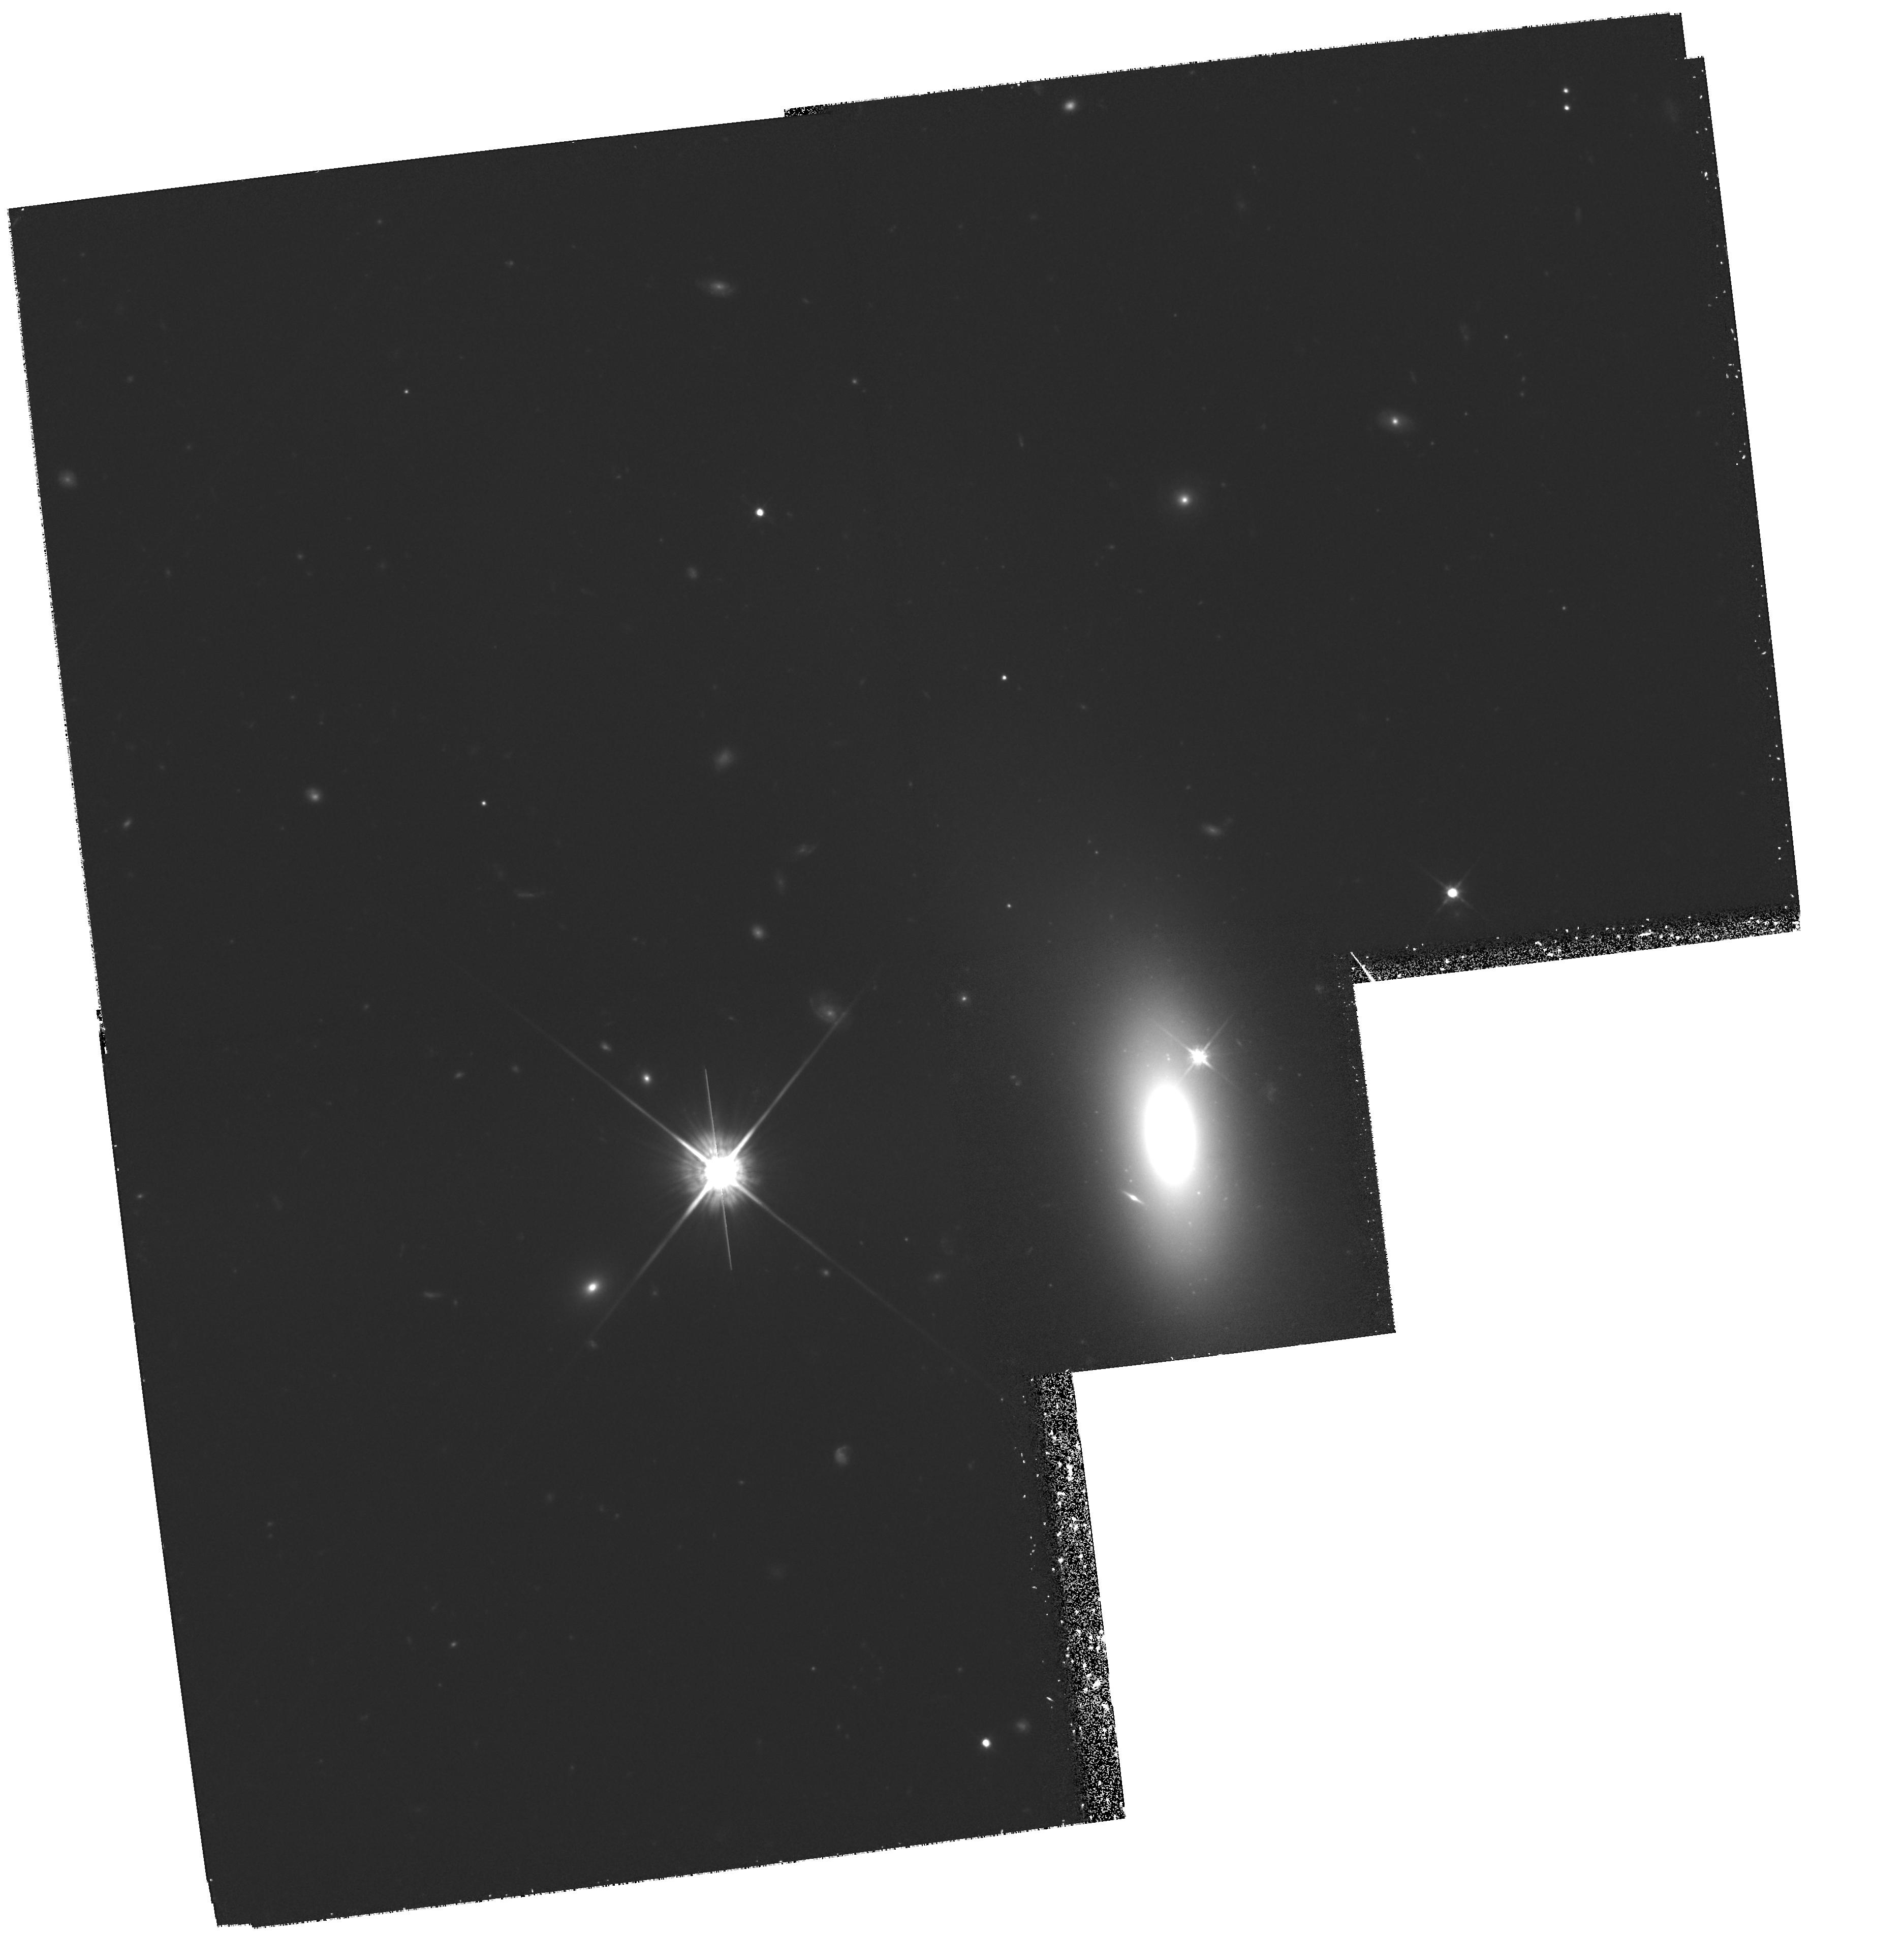
Target: ESO352-G57. Instrument: WFPC2/PC. Filter: F814W. Exposure: 3.3 h. Observation ID: hst_8212_07_wfpc2_pc_f814w_u5b507

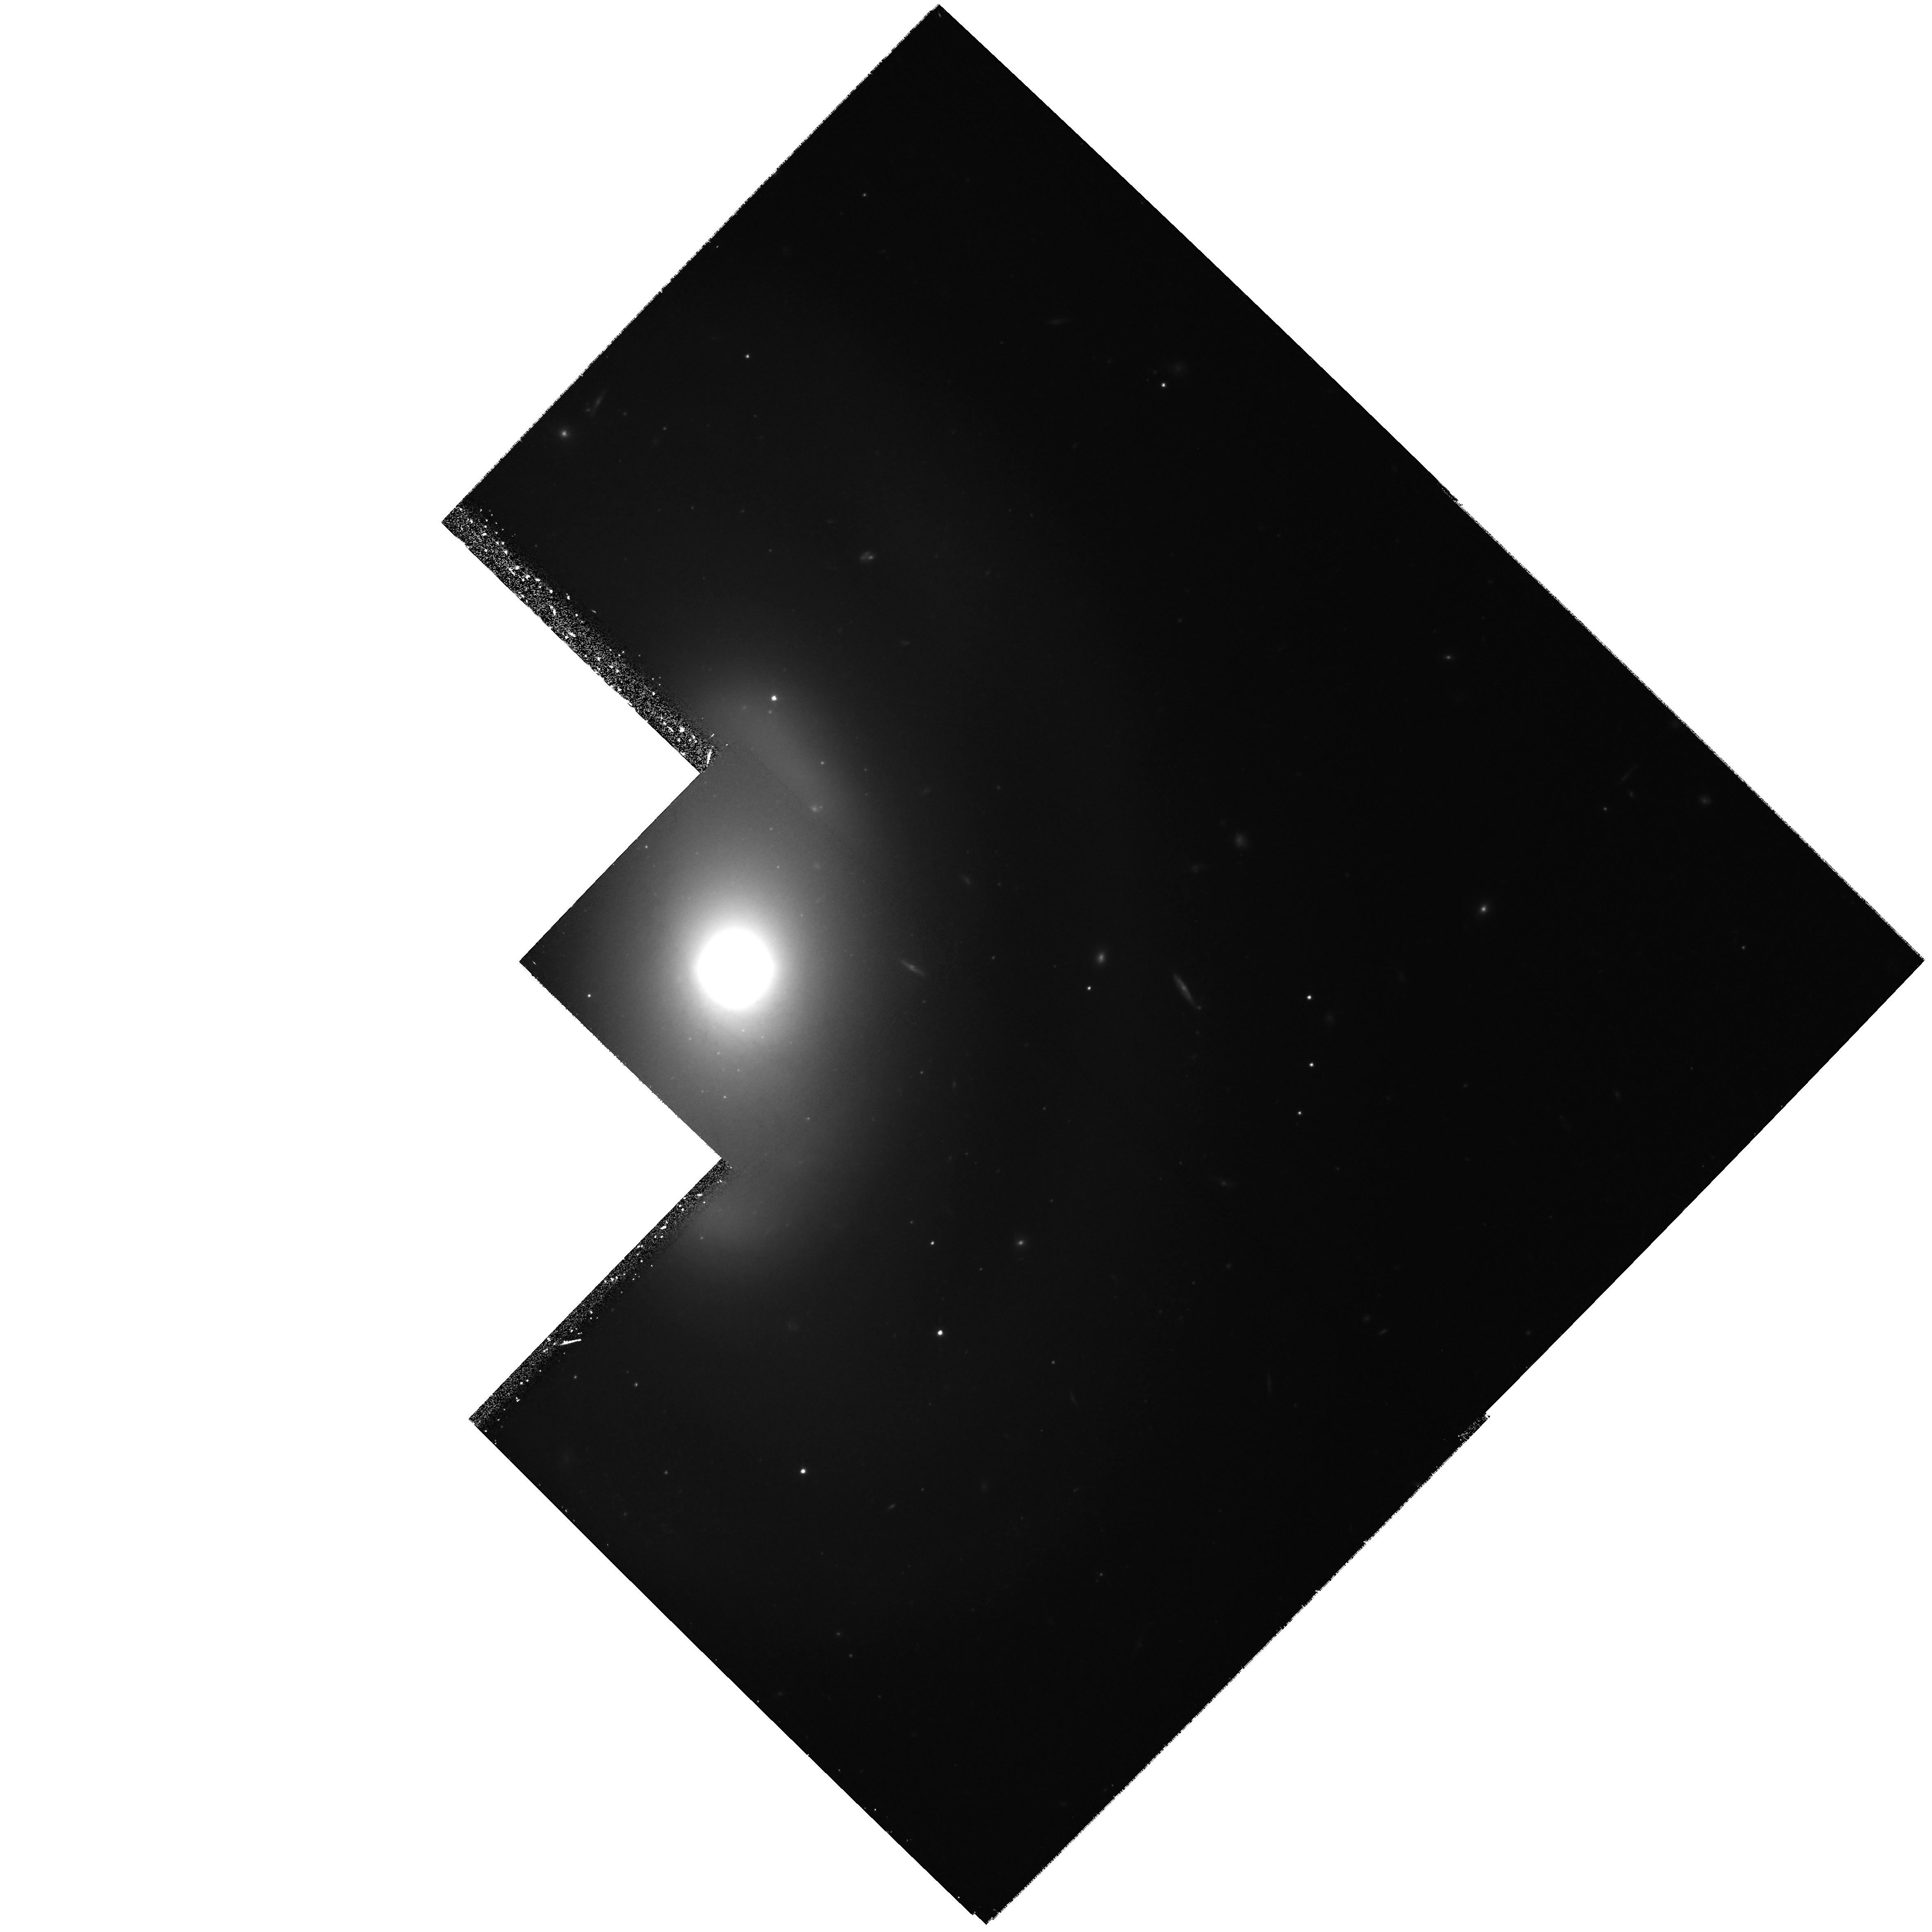
Target: NGC2962. Instrument: WFPC2/PC. Filter: F814W. Exposure: 1.6 h. Observation ID: hst_8212_03_wfpc2_pc_f814w_u5b503

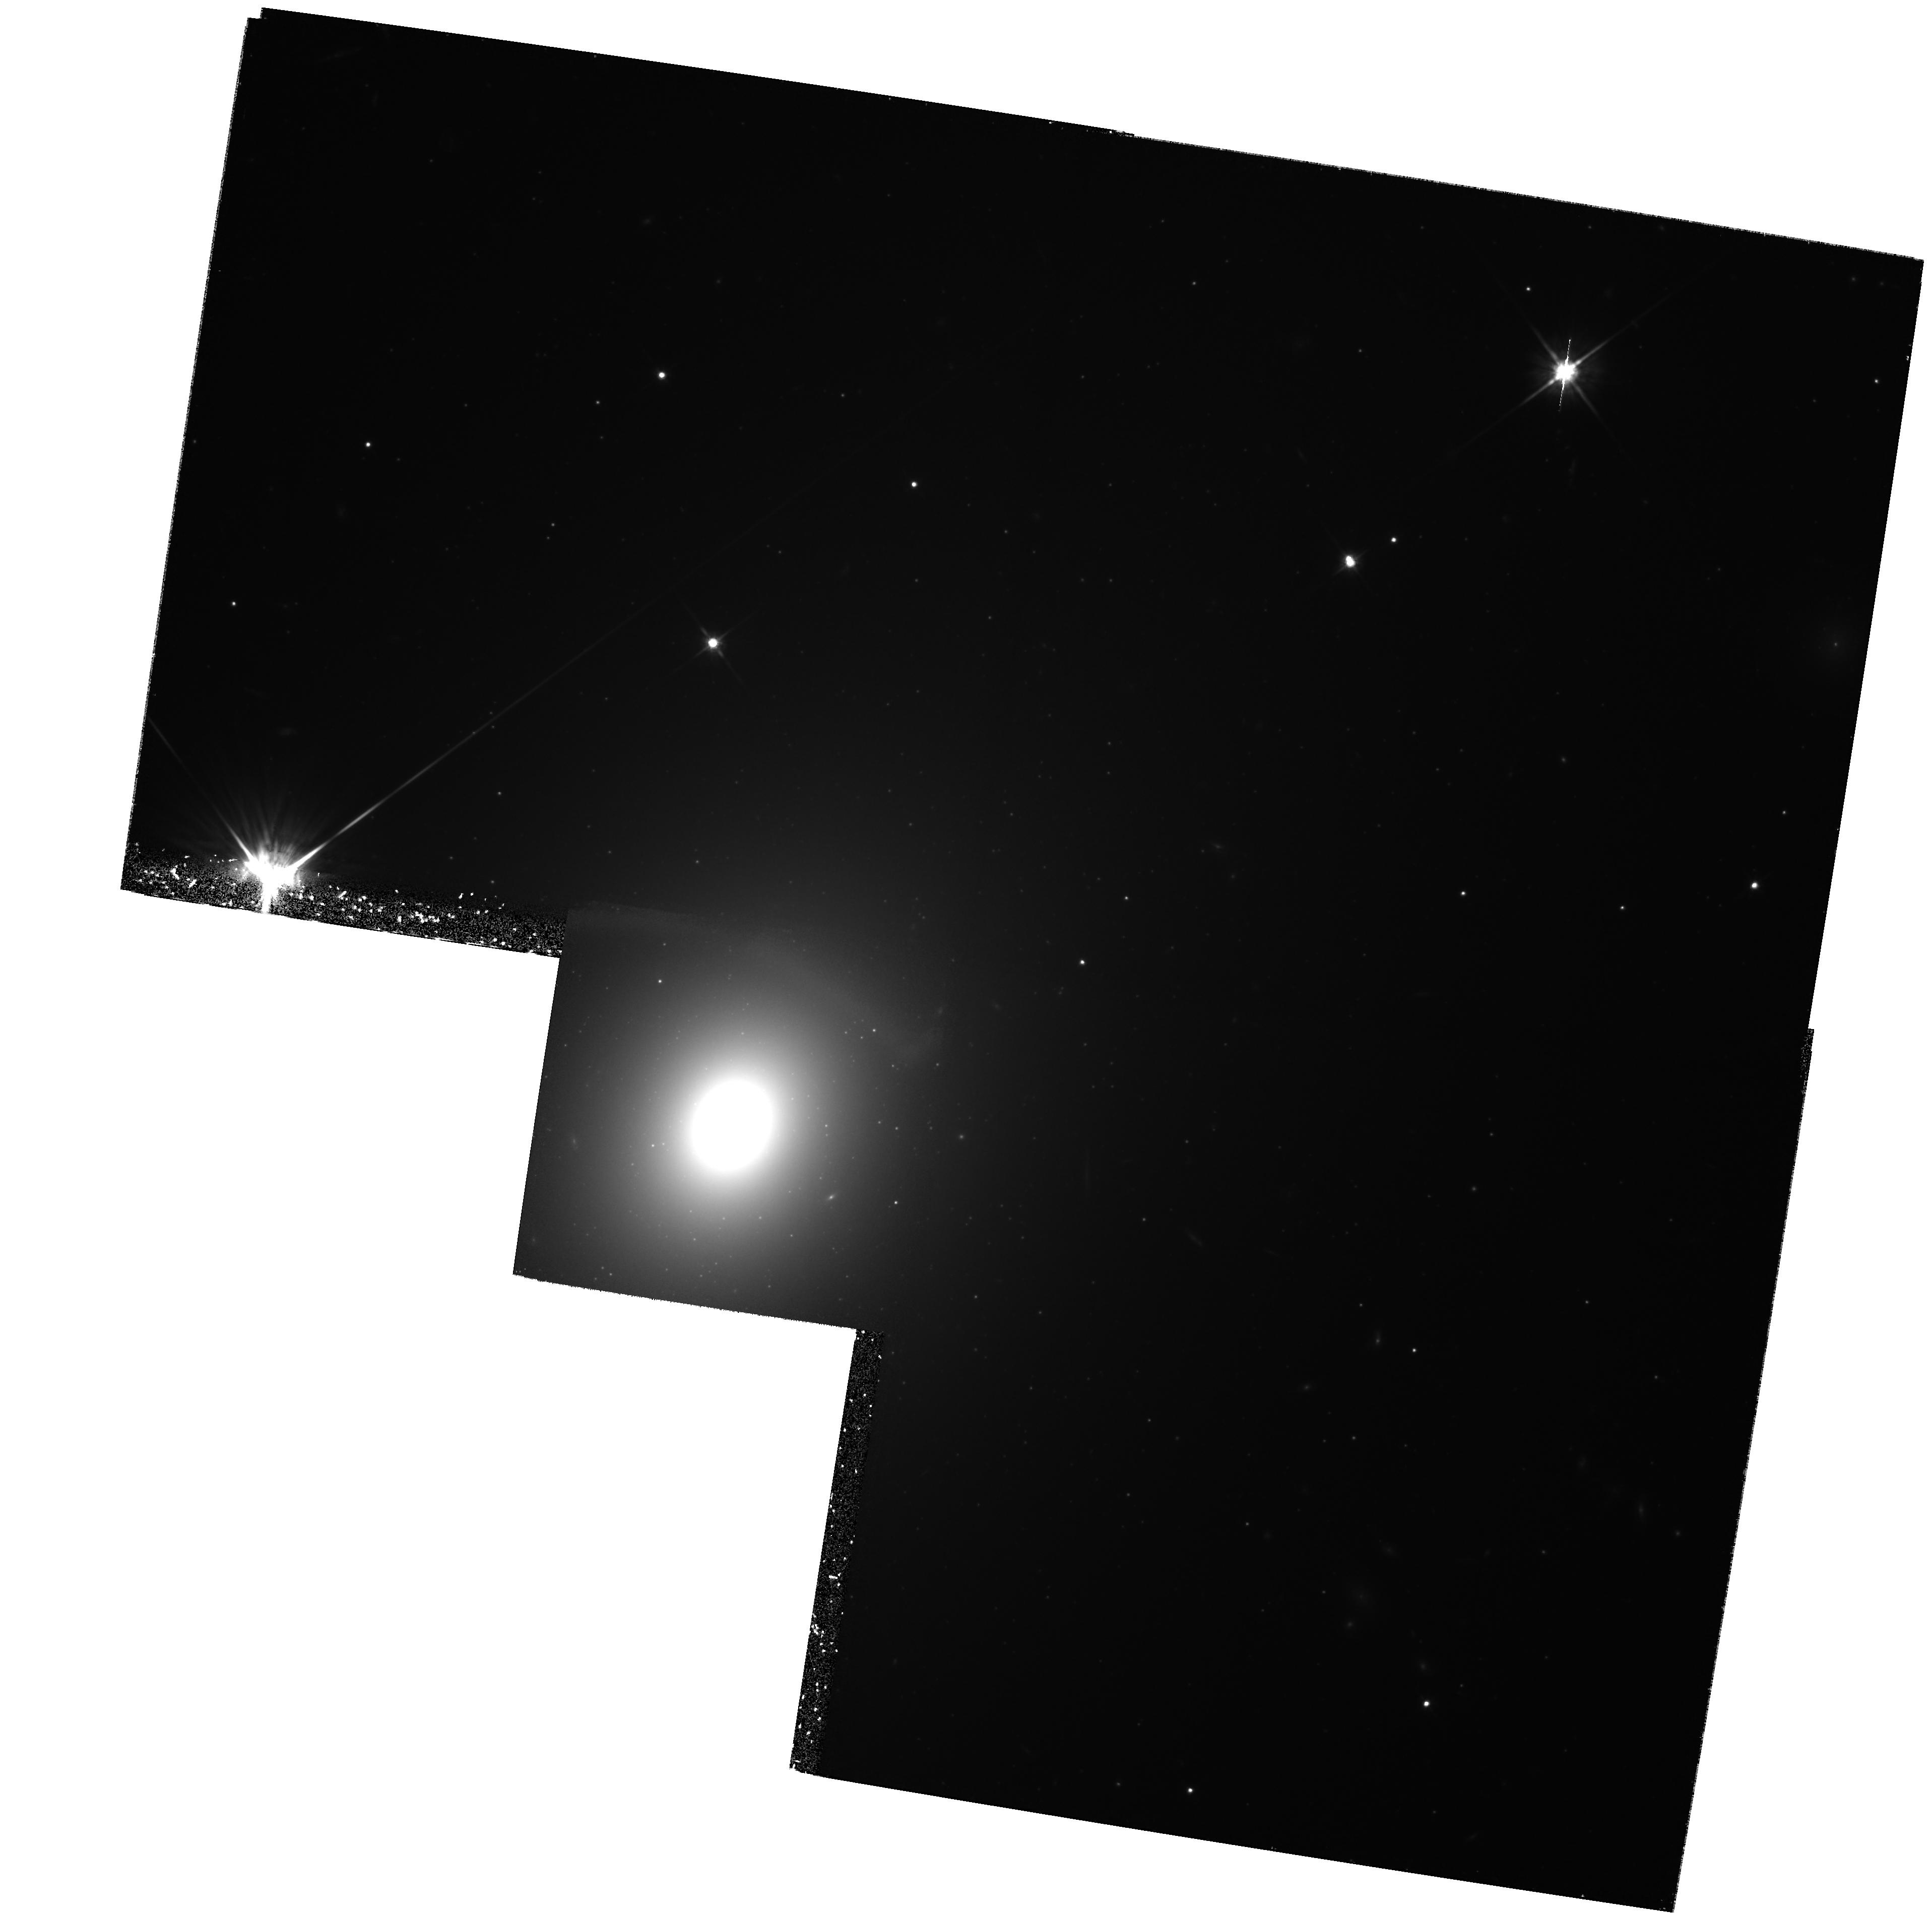
Target: NGC2258. Instrument: WFPC2/PC. Filter: F814W. Exposure: 3 h. Observation ID: hst_8212_01_wfpc2_pc_f814w_u5b501

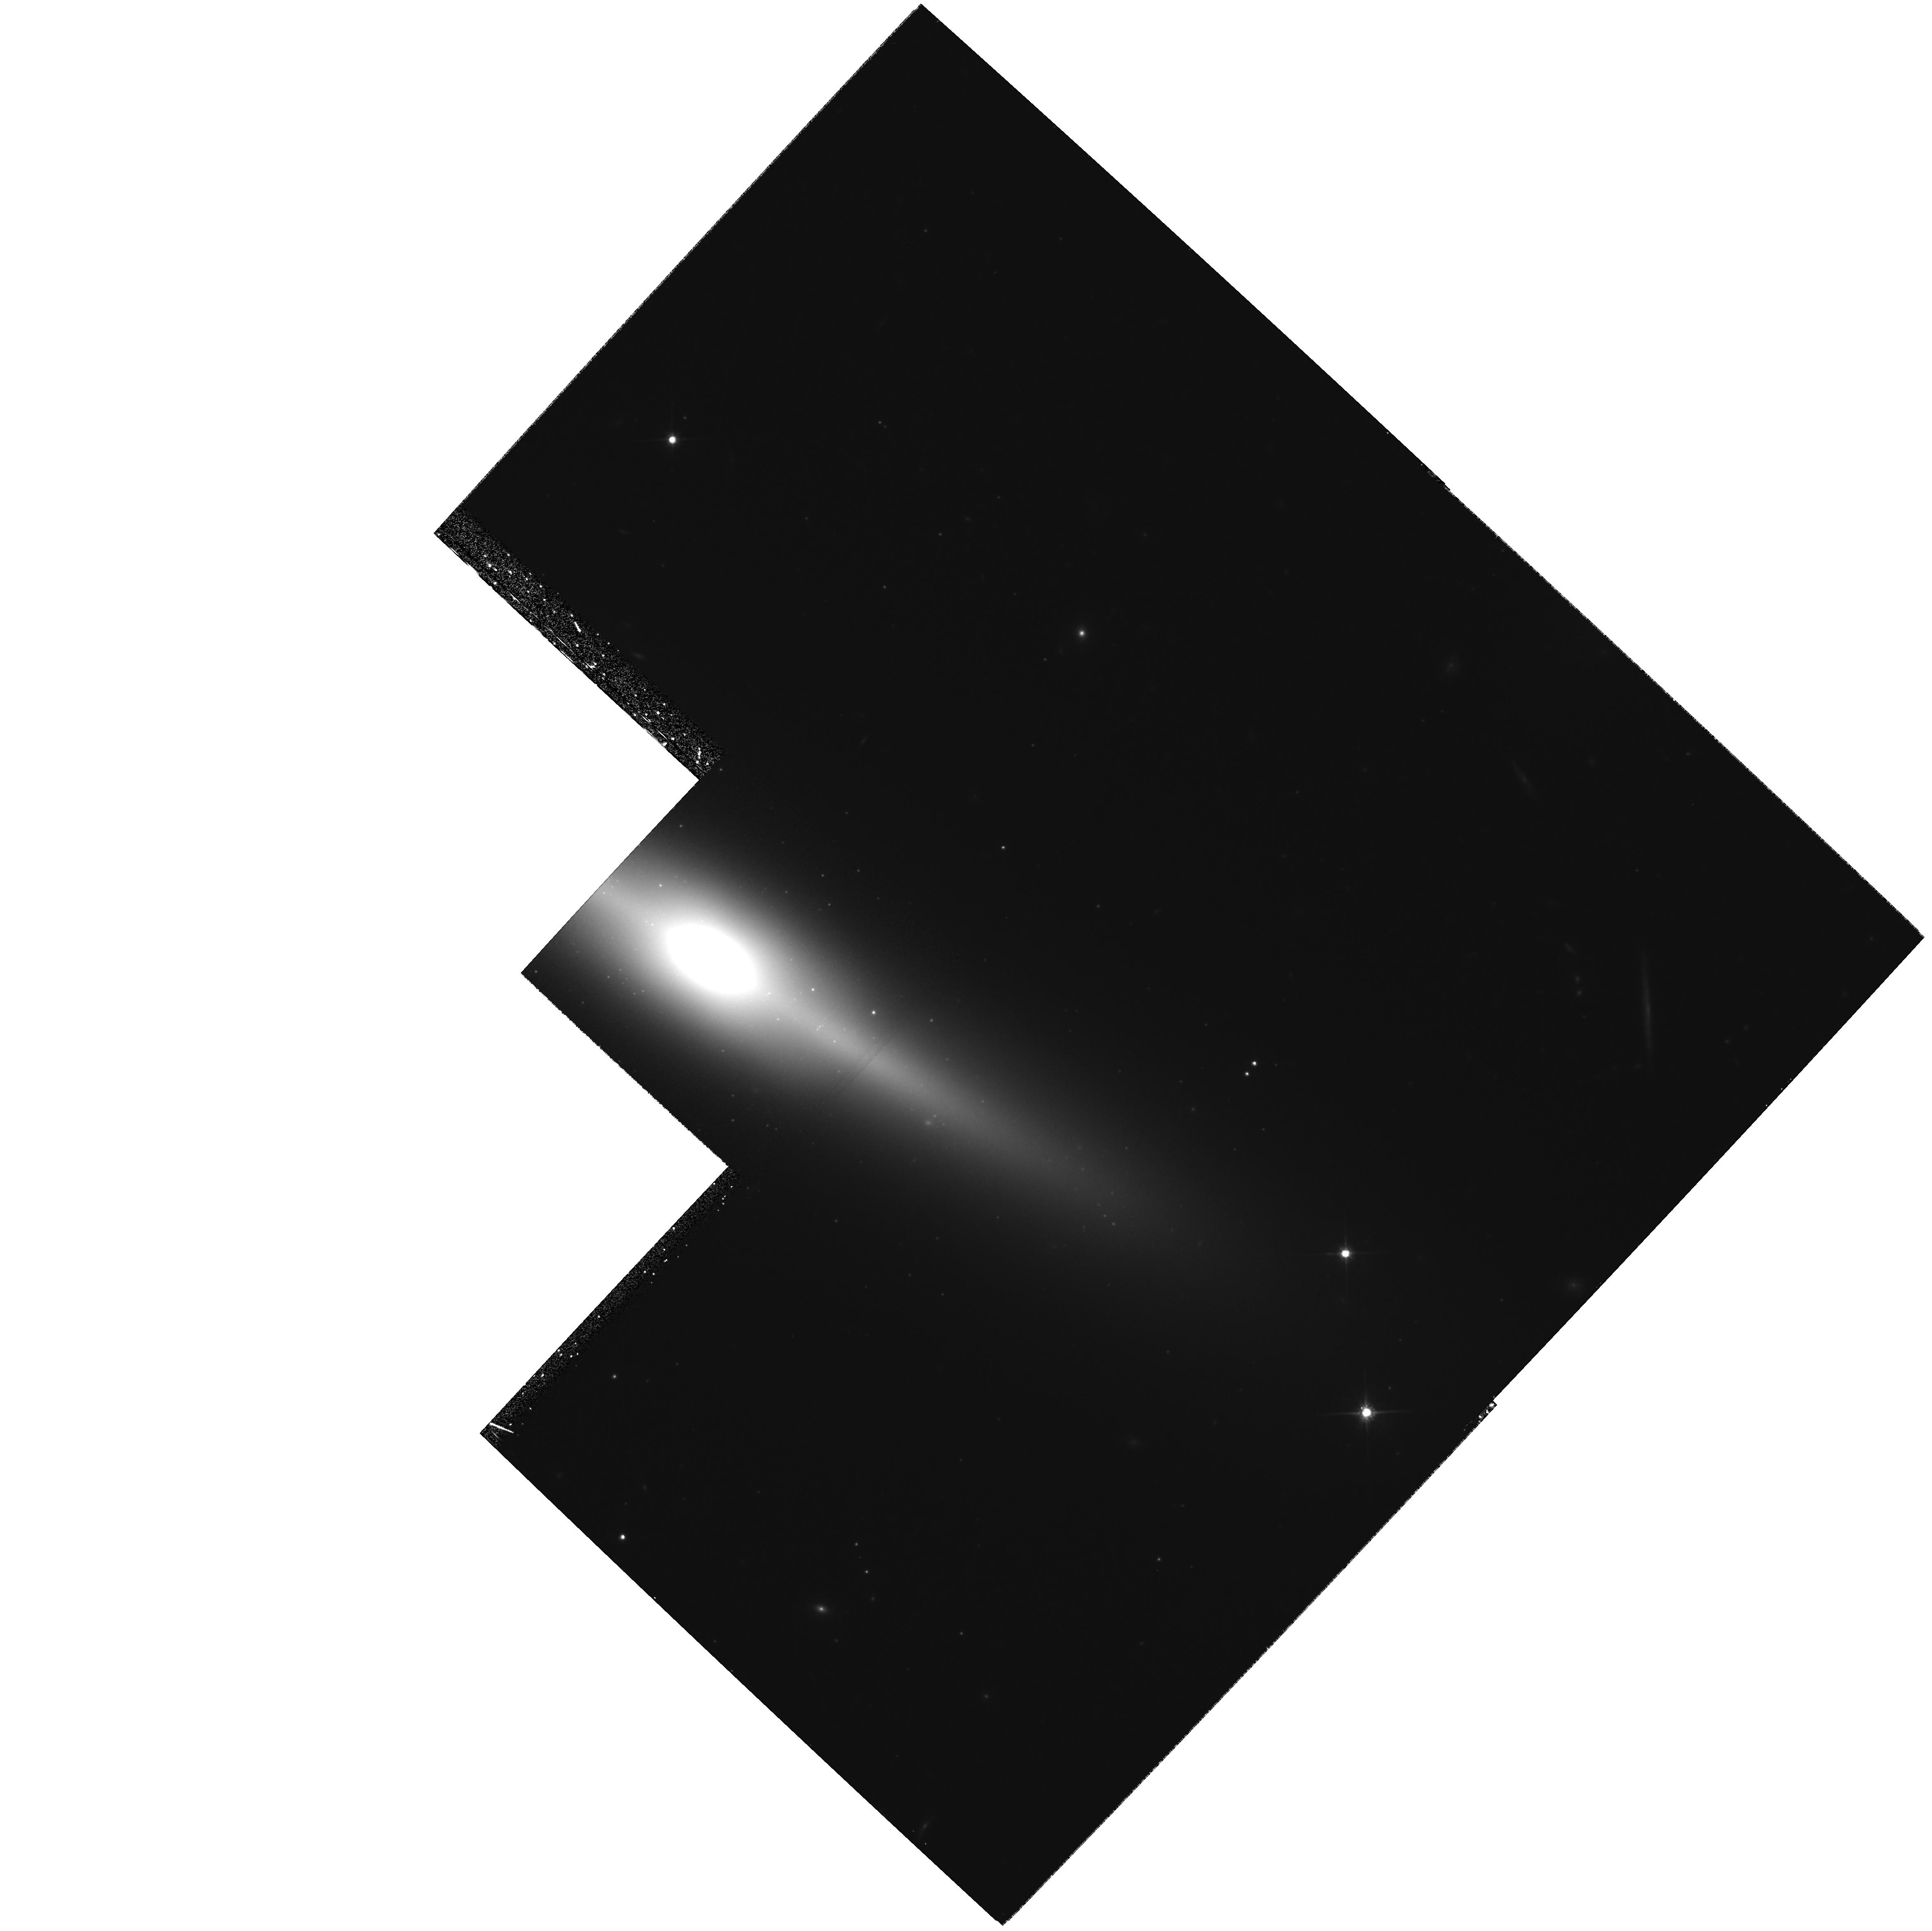
Target: NGC5308. Instrument: WFPC2/PC. Filter: F814W. Exposure: 1.1 h. Observation ID: hst_8212_04_wfpc2_pc_f814w_u5b504

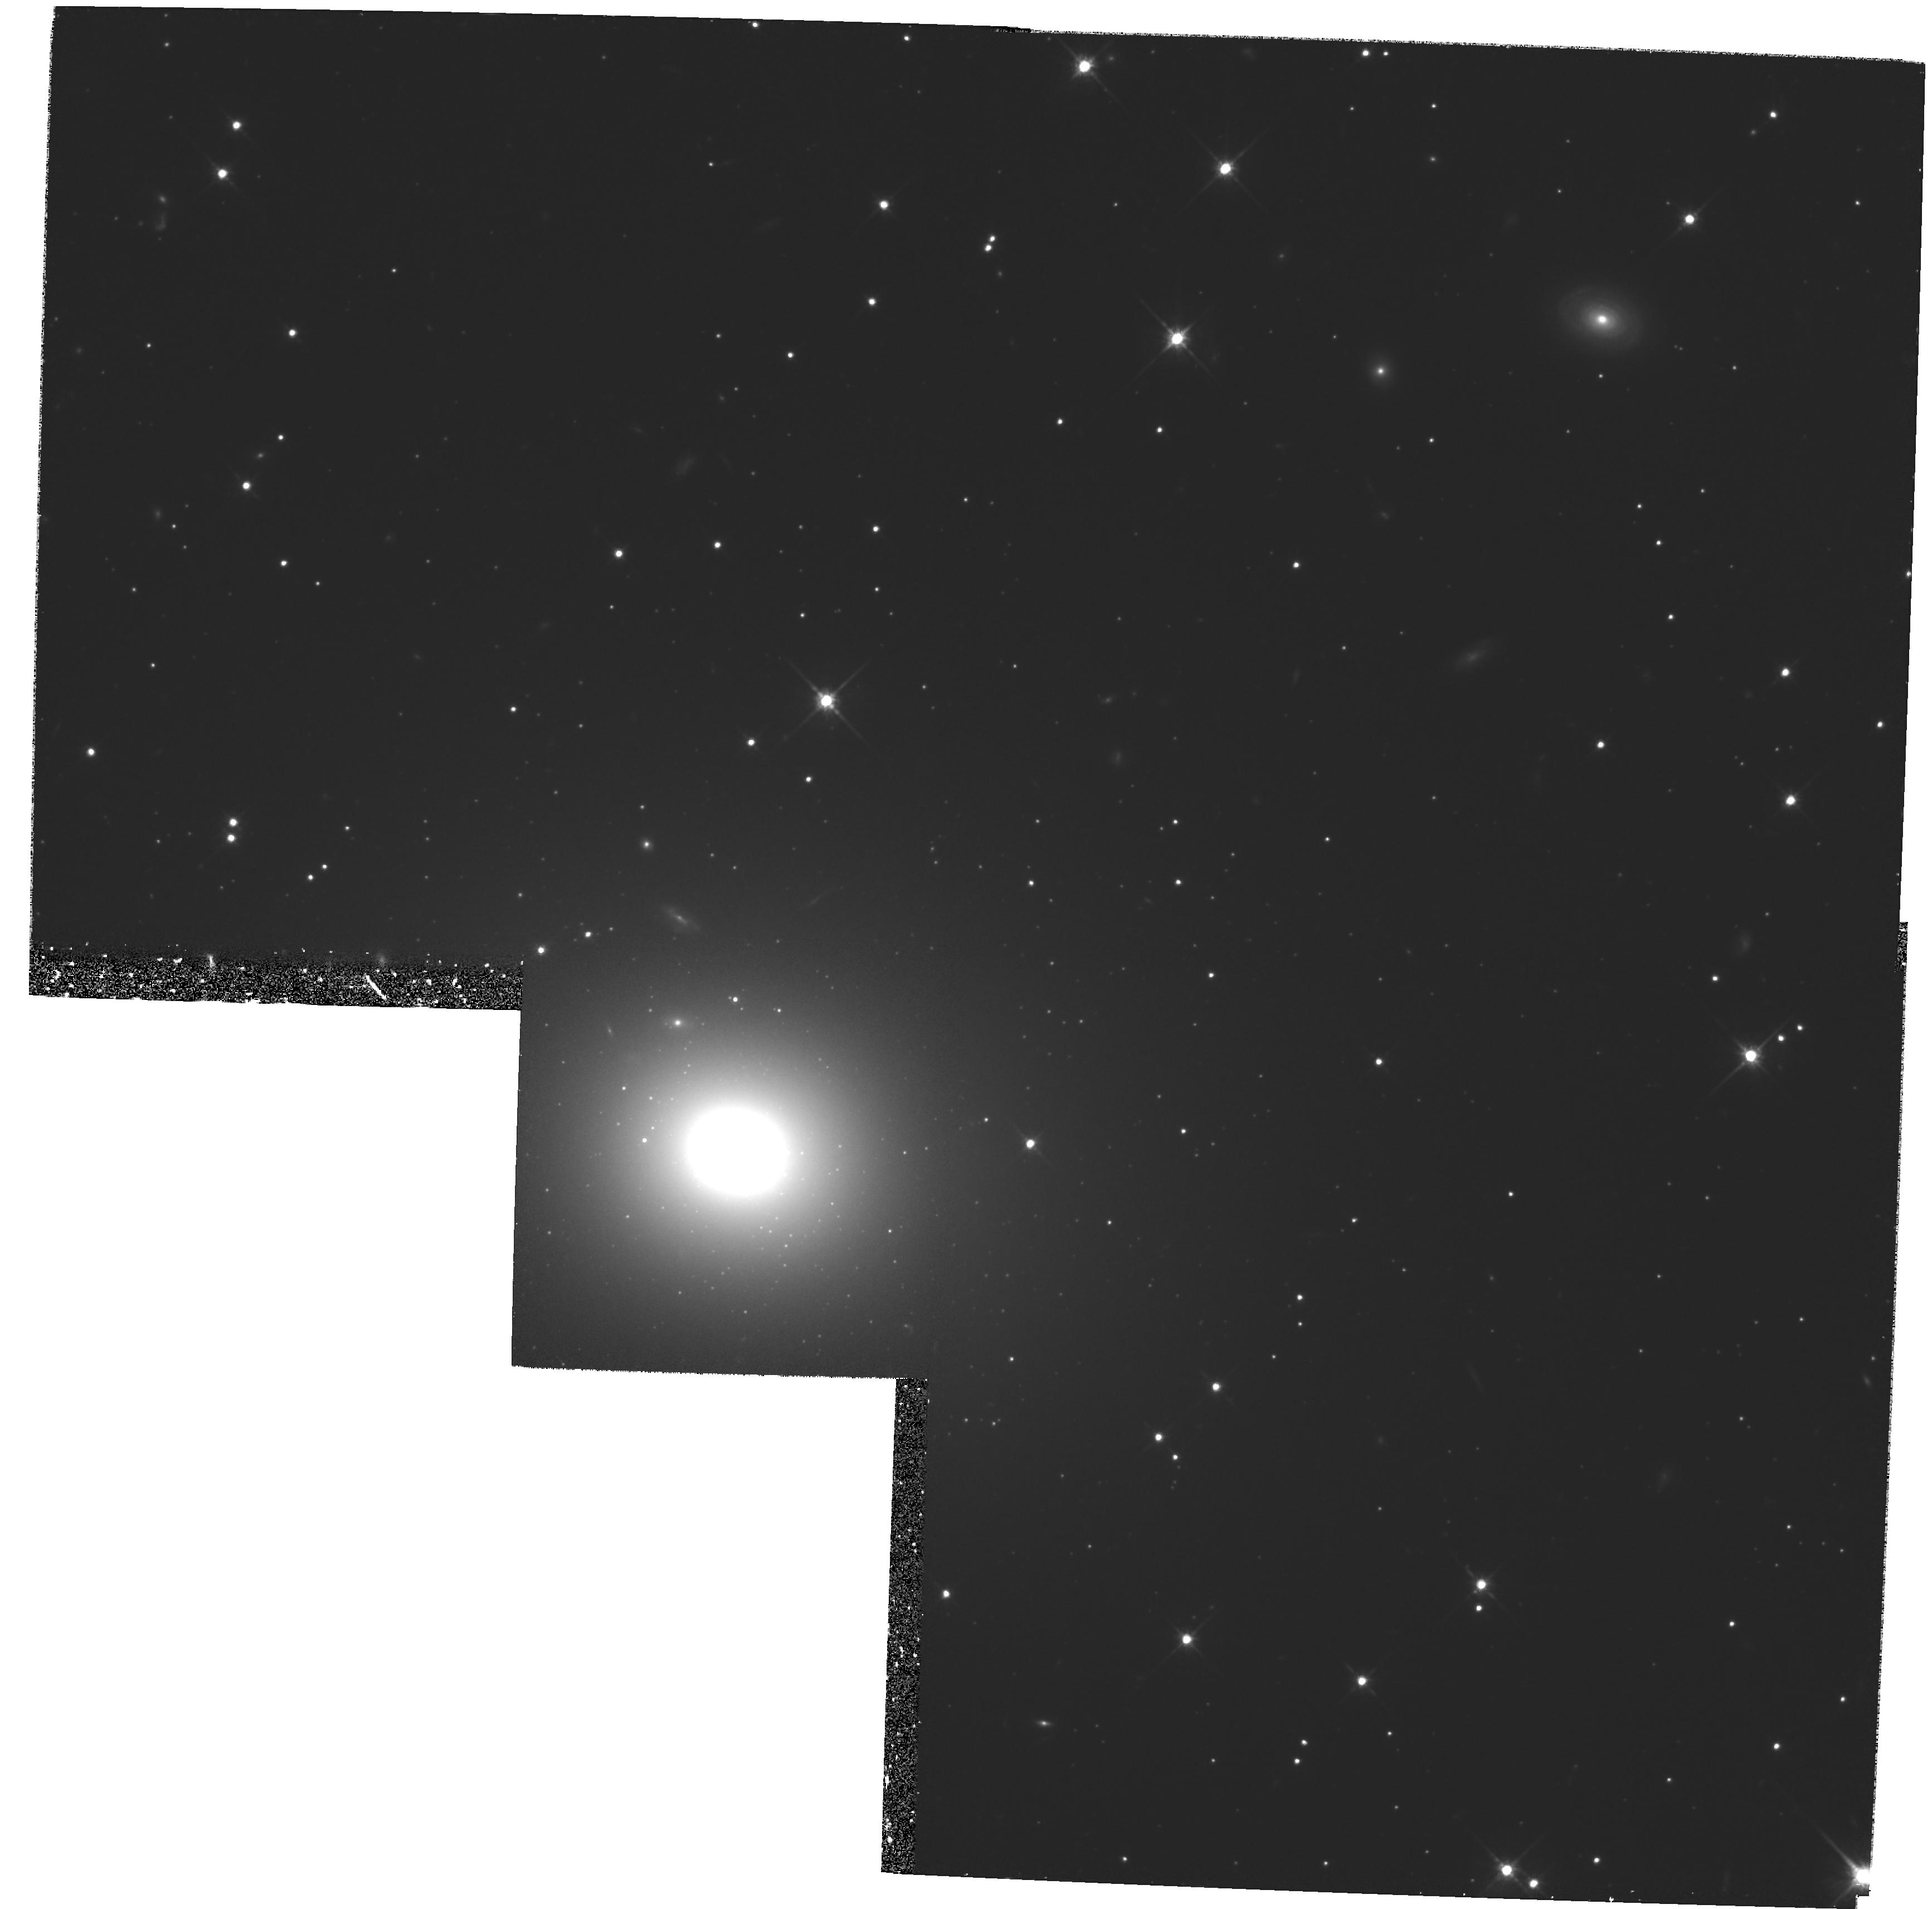
Target: NGC6495. Instrument: WFPC2/PC. Filter: F814W. Exposure: 2.6 h. Observation ID: hst_8212_05_wfpc2_pc_f814w_u5b505

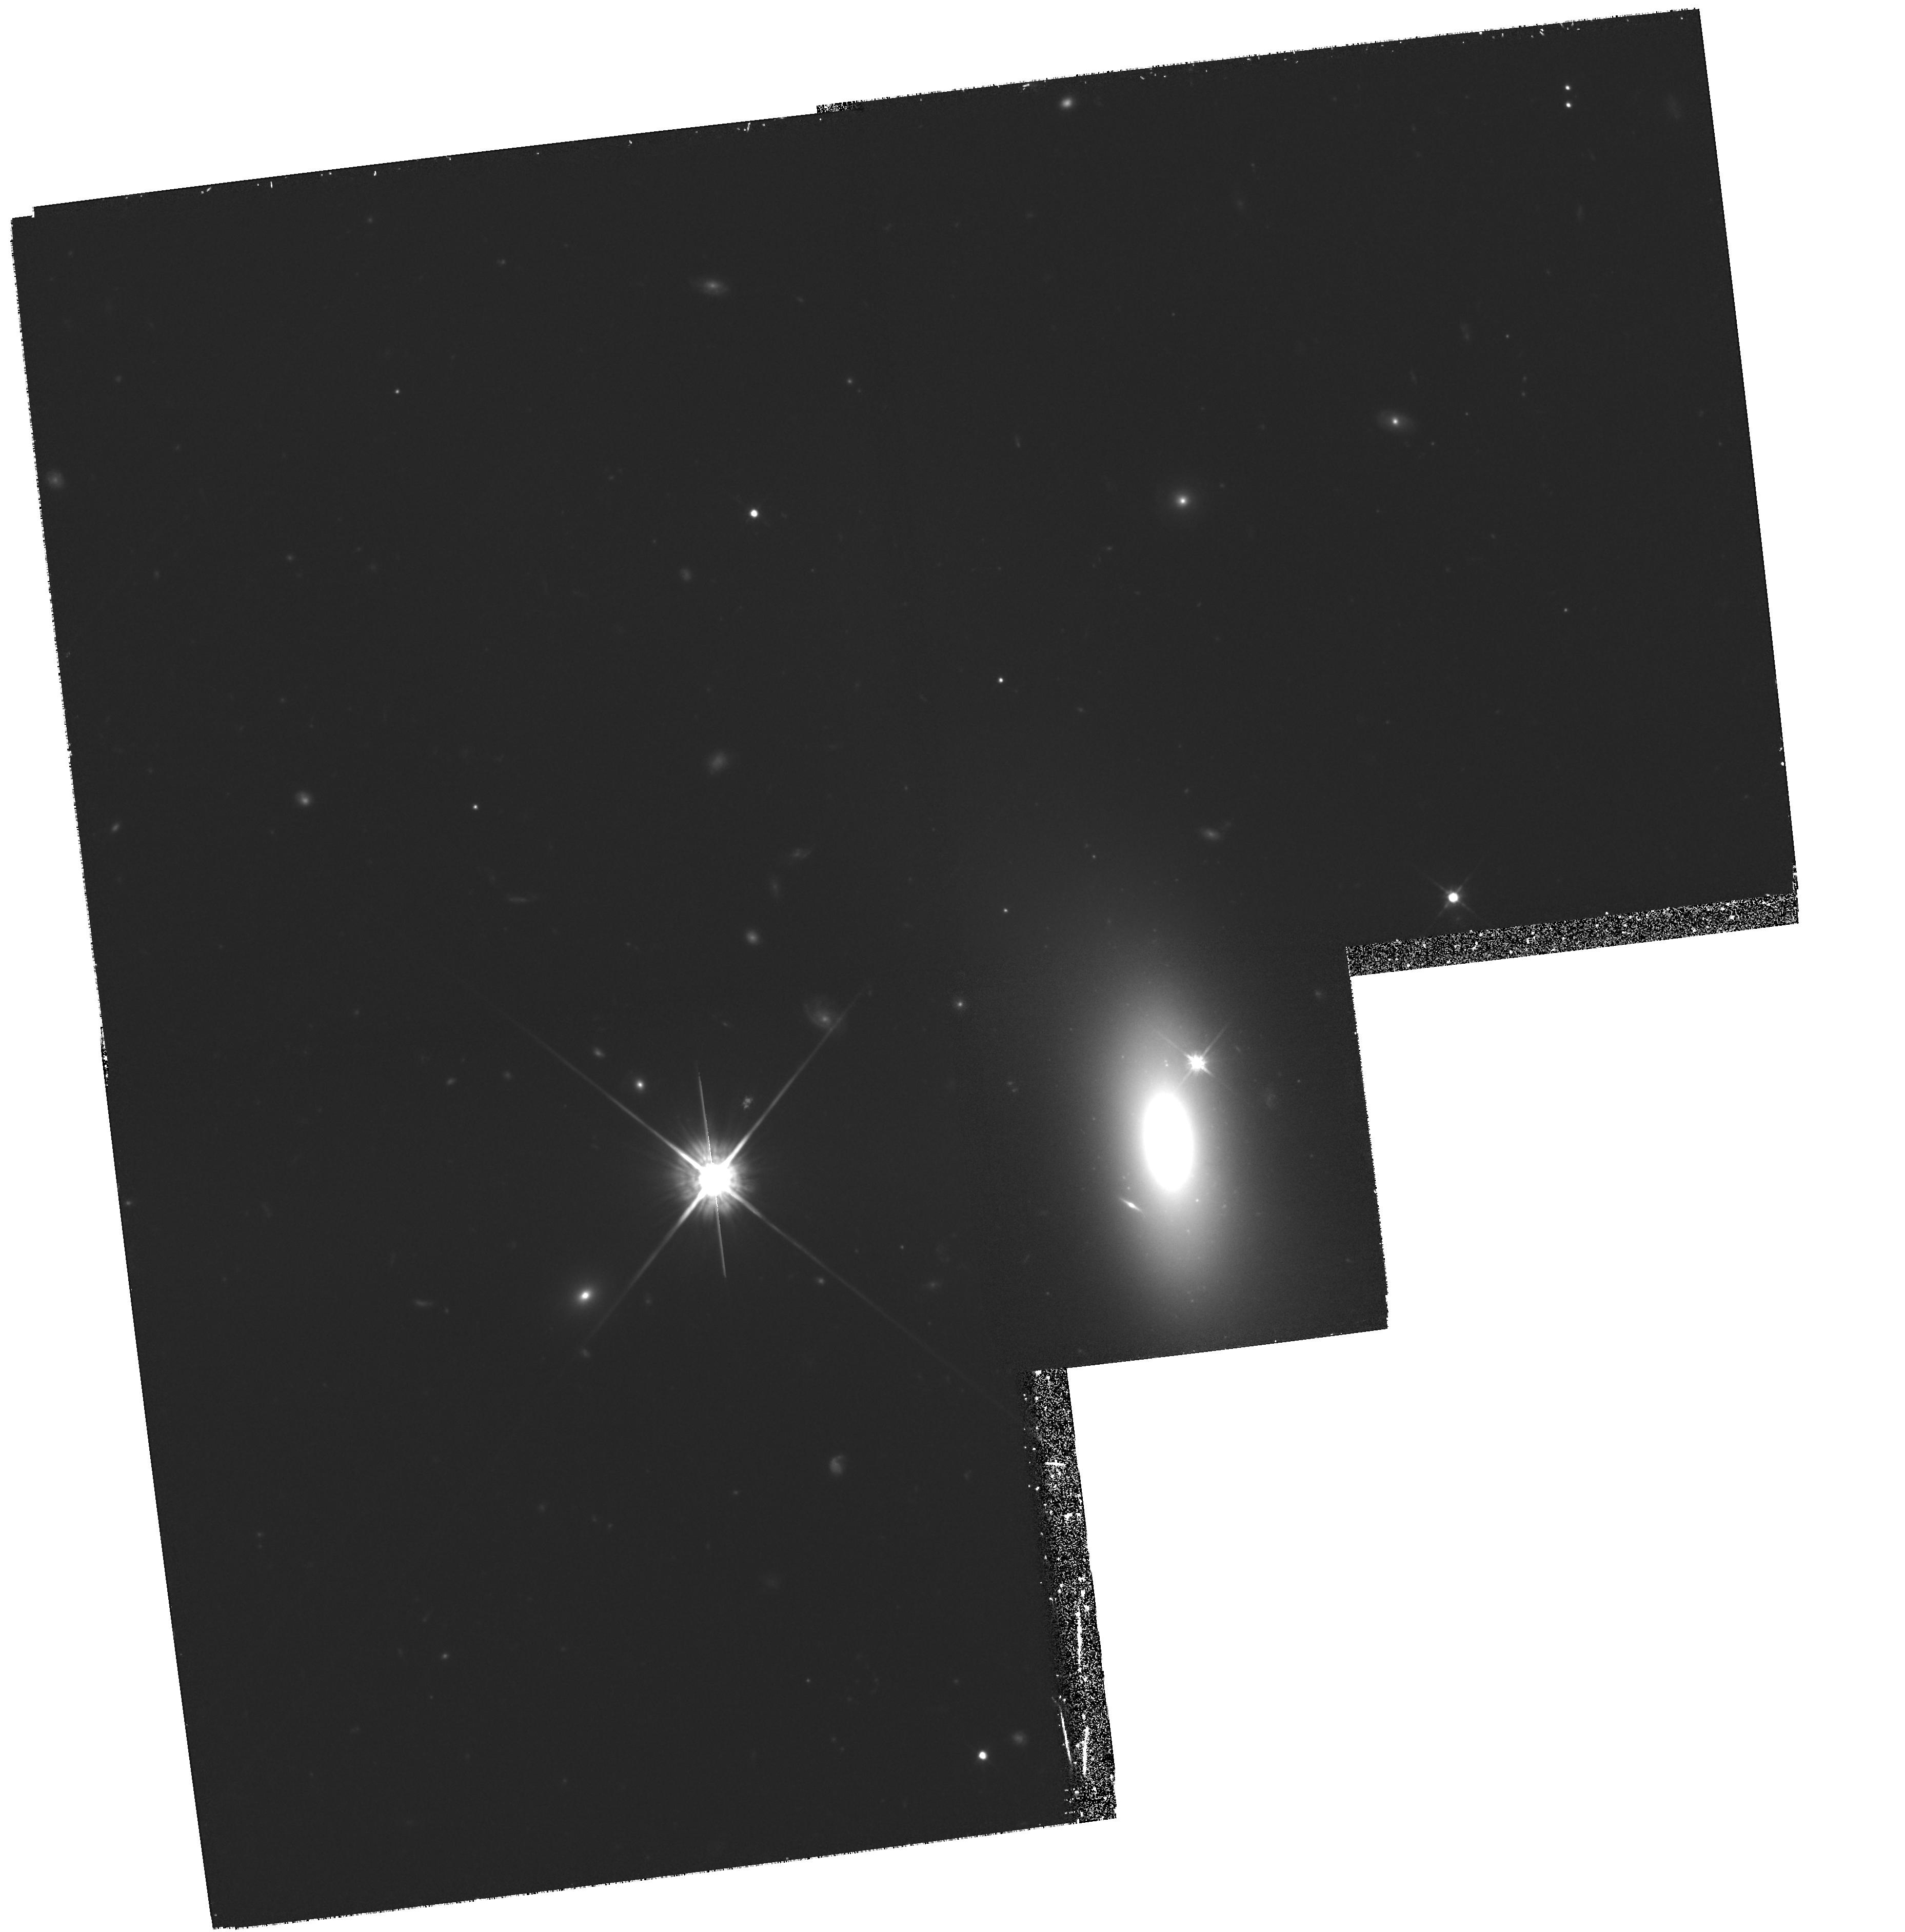
Target: ESO352-G57. Instrument: WFPC2/PC. Filter: F814W. Exposure: 3.3 h. Observation ID: hst_8212_06_wfpc2_pc_f814w_u5b506

Reconciling the SBF and SNIa Distance Scales (PI: Ajhar, Edward A.)

We propose to use WFPC2 to measure surface brightness fluctuation (SBF) distances to host galaxies of well-measured type Ia supernovae (SNIa) in order to resolve the discrepancy between H_0 values determined from SBF distances and from SNIa distances. Currently, SBF distances yield H_0 ~ 80 km/s/Mpc, and SNIa distances yield H_0 ~ 60. While both of these distance estimators provide excellent internal error consistency (near 5 percent), some still unknown systematic errors are preventing these methods from providing consistent values for the Hubble parameter. Given that there are so few reliable methods for determining distances over large ranges, it is imperative that we understand the discrepancy between the SBF and SNIa methods. Only then can these methods converge on the true value of H_0.